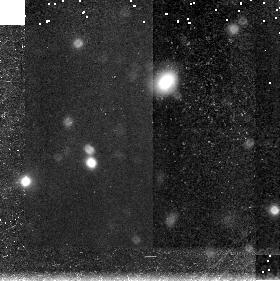
Target: field at RA 46.236°, Dec 0.176°
Instrument: NICMOS/NIC3
Filter: F160W
Exposure: 45 min
Observation ID: n4sl03060

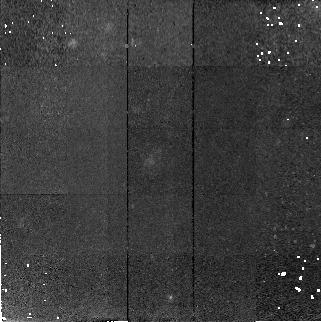
Target: GSS-084-6809
Instrument: NICMOS/NIC2
Filter: F160W
Exposure: 47 min
Observation ID: n4sl11010

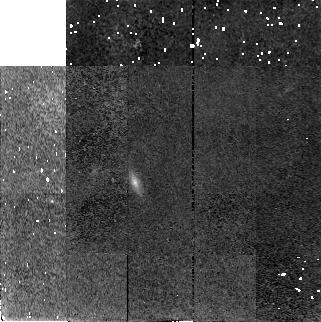
Target: SA68-KK4170
Instrument: NICMOS/NIC2
Filter: F160W
Exposure: 45 min
Observation ID: n4sl01040

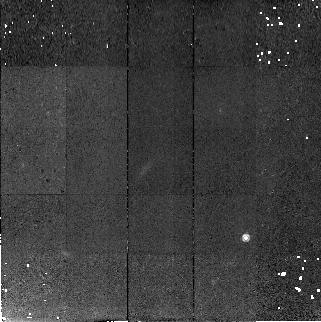
Target: GSS-054-1727
Instrument: NICMOS/NIC2
Filter: F160W
Exposure: 47 min
Observation ID: n4sl13010

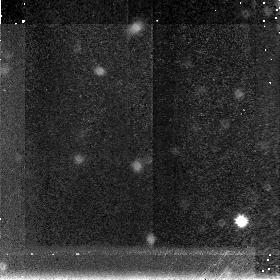
Target: field at RA 214.426°, Dec 52.496°
Instrument: NICMOS/NIC3
Filter: F160W
Exposure: 47 min
Observation ID: n4sl12030

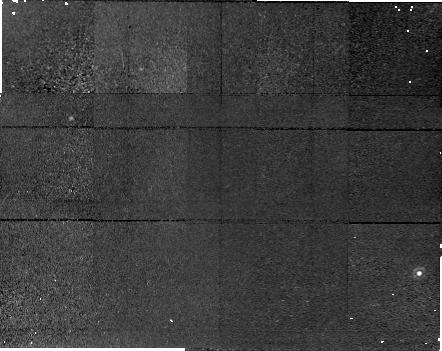
Target: field at RA 189.276°, Dec 62.219°
Instrument: NICMOS/NIC1
Filter: F160W
Exposure: 45 min
Observation ID: n4sl06020

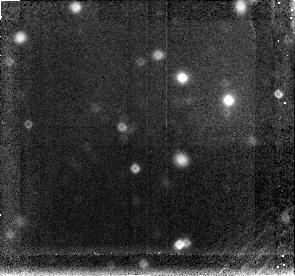
Target: field at RA 189.189°, Dec 62.197°
Instrument: NICMOS/NIC3
Filter: F160W
Exposure: 45 min
Observation ID: n4sl04030

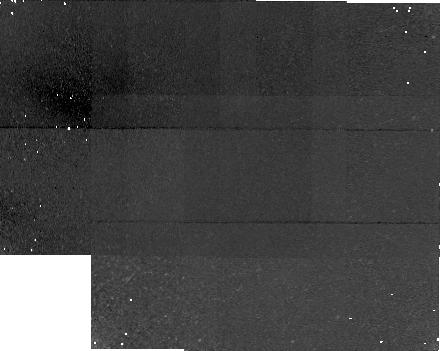
Target: field at RA 46.235°, Dec -0.200°
Instrument: NICMOS/NIC1
Filter: F160W
Exposure: 43 min
Observation ID: n4sl14020

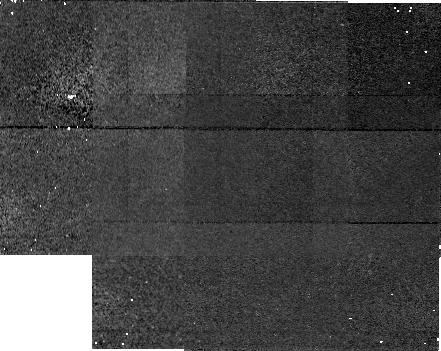
Target: field at RA 214.376°, Dec 52.419°
Instrument: NICMOS/NIC1
Filter: F160W
Exposure: 48 min
Observation ID: n4sl09050

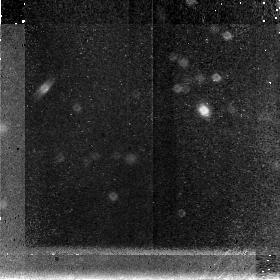
Target: field at RA 214.370°, Dec 52.410°
Instrument: NICMOS/NIC3
Filter: F160W
Exposure: 47 min
Observation ID: n4sl08030

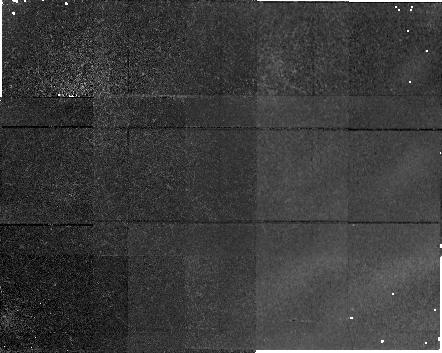
Target: field at RA 189.298°, Dec 62.193°
Instrument: NICMOS/NIC1
Filter: F160W
Exposure: 45 min
Observation ID: n4sl07020

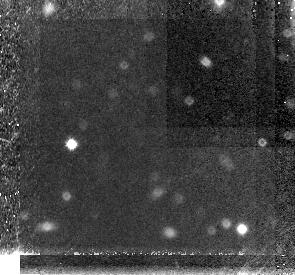
Target: field at RA 4.331°, Dec 15.808°
Instrument: NICMOS/NIC3
Filter: F160W
Exposure: 43 min
Observation ID: n4sl02030

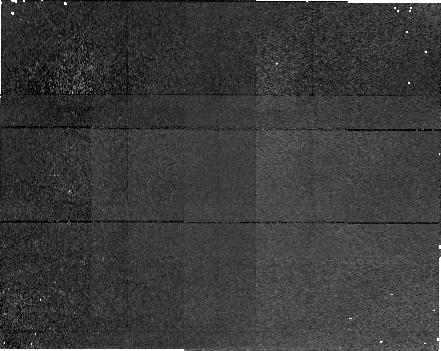
Target: field at RA 189.228°, Dec 62.279°
Instrument: NICMOS/NIC1
Filter: F160W
Exposure: 45 min
Observation ID: n4sl05020

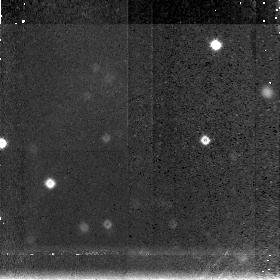
Target: field at RA 214.378°, Dec 52.459°
Instrument: NICMOS/NIC3
Filter: F160W
Exposure: 47 min
Observation ID: n4sl10030

Infrared Imaging of High Redshift {0.4 <= z <= 1} Tully--Fisher Galaxies (PI: Vogt, Nicole P.)

With the advent of 10--m class telescopes combined with the high spatial resolution of the HST, it is now possible to study the internal kinematics and structural properties of galaxies out to a redshift of z ~ 1. For the first time we can derive the fundamental structural parameters (e.g. disk scale length R_d, rotation velocity V_c and mass M) and use them to directly trace the structure evolution for classes of galaxies. Recent models of galaxy formation contain predictions which can be directly tested with such observables. We propose to obtain NIC2 F160W images of a sample of 21 galaxies in the redshift range 0.4 <= z <= 1 for which we have previously obtained rotation curves on the Keck Telescopes, and for which WFPC2 F814W images already exist. The I flux comes from restframe UV and B for these galaxies, though, and thus the images are heavily weighted by young star formation regions and very sensitive to the effects of dust. We propose to use the NICMOS images to map the surface brightness of the underlying long-lived quiescent stellar population to measure the fundamental disk scale lengths. Combined with rotation curves from Keck, this will be used to verify the theoretical prediction that, at a fixed V_c, R_d should increase by as much as a factor of two from z=1 to z=0. In addition, we will subtract NICMOS images from blue WFPC2 images to reveal the young stellar population whose flux and spatial distribution will be compared to young populations in local spirals.